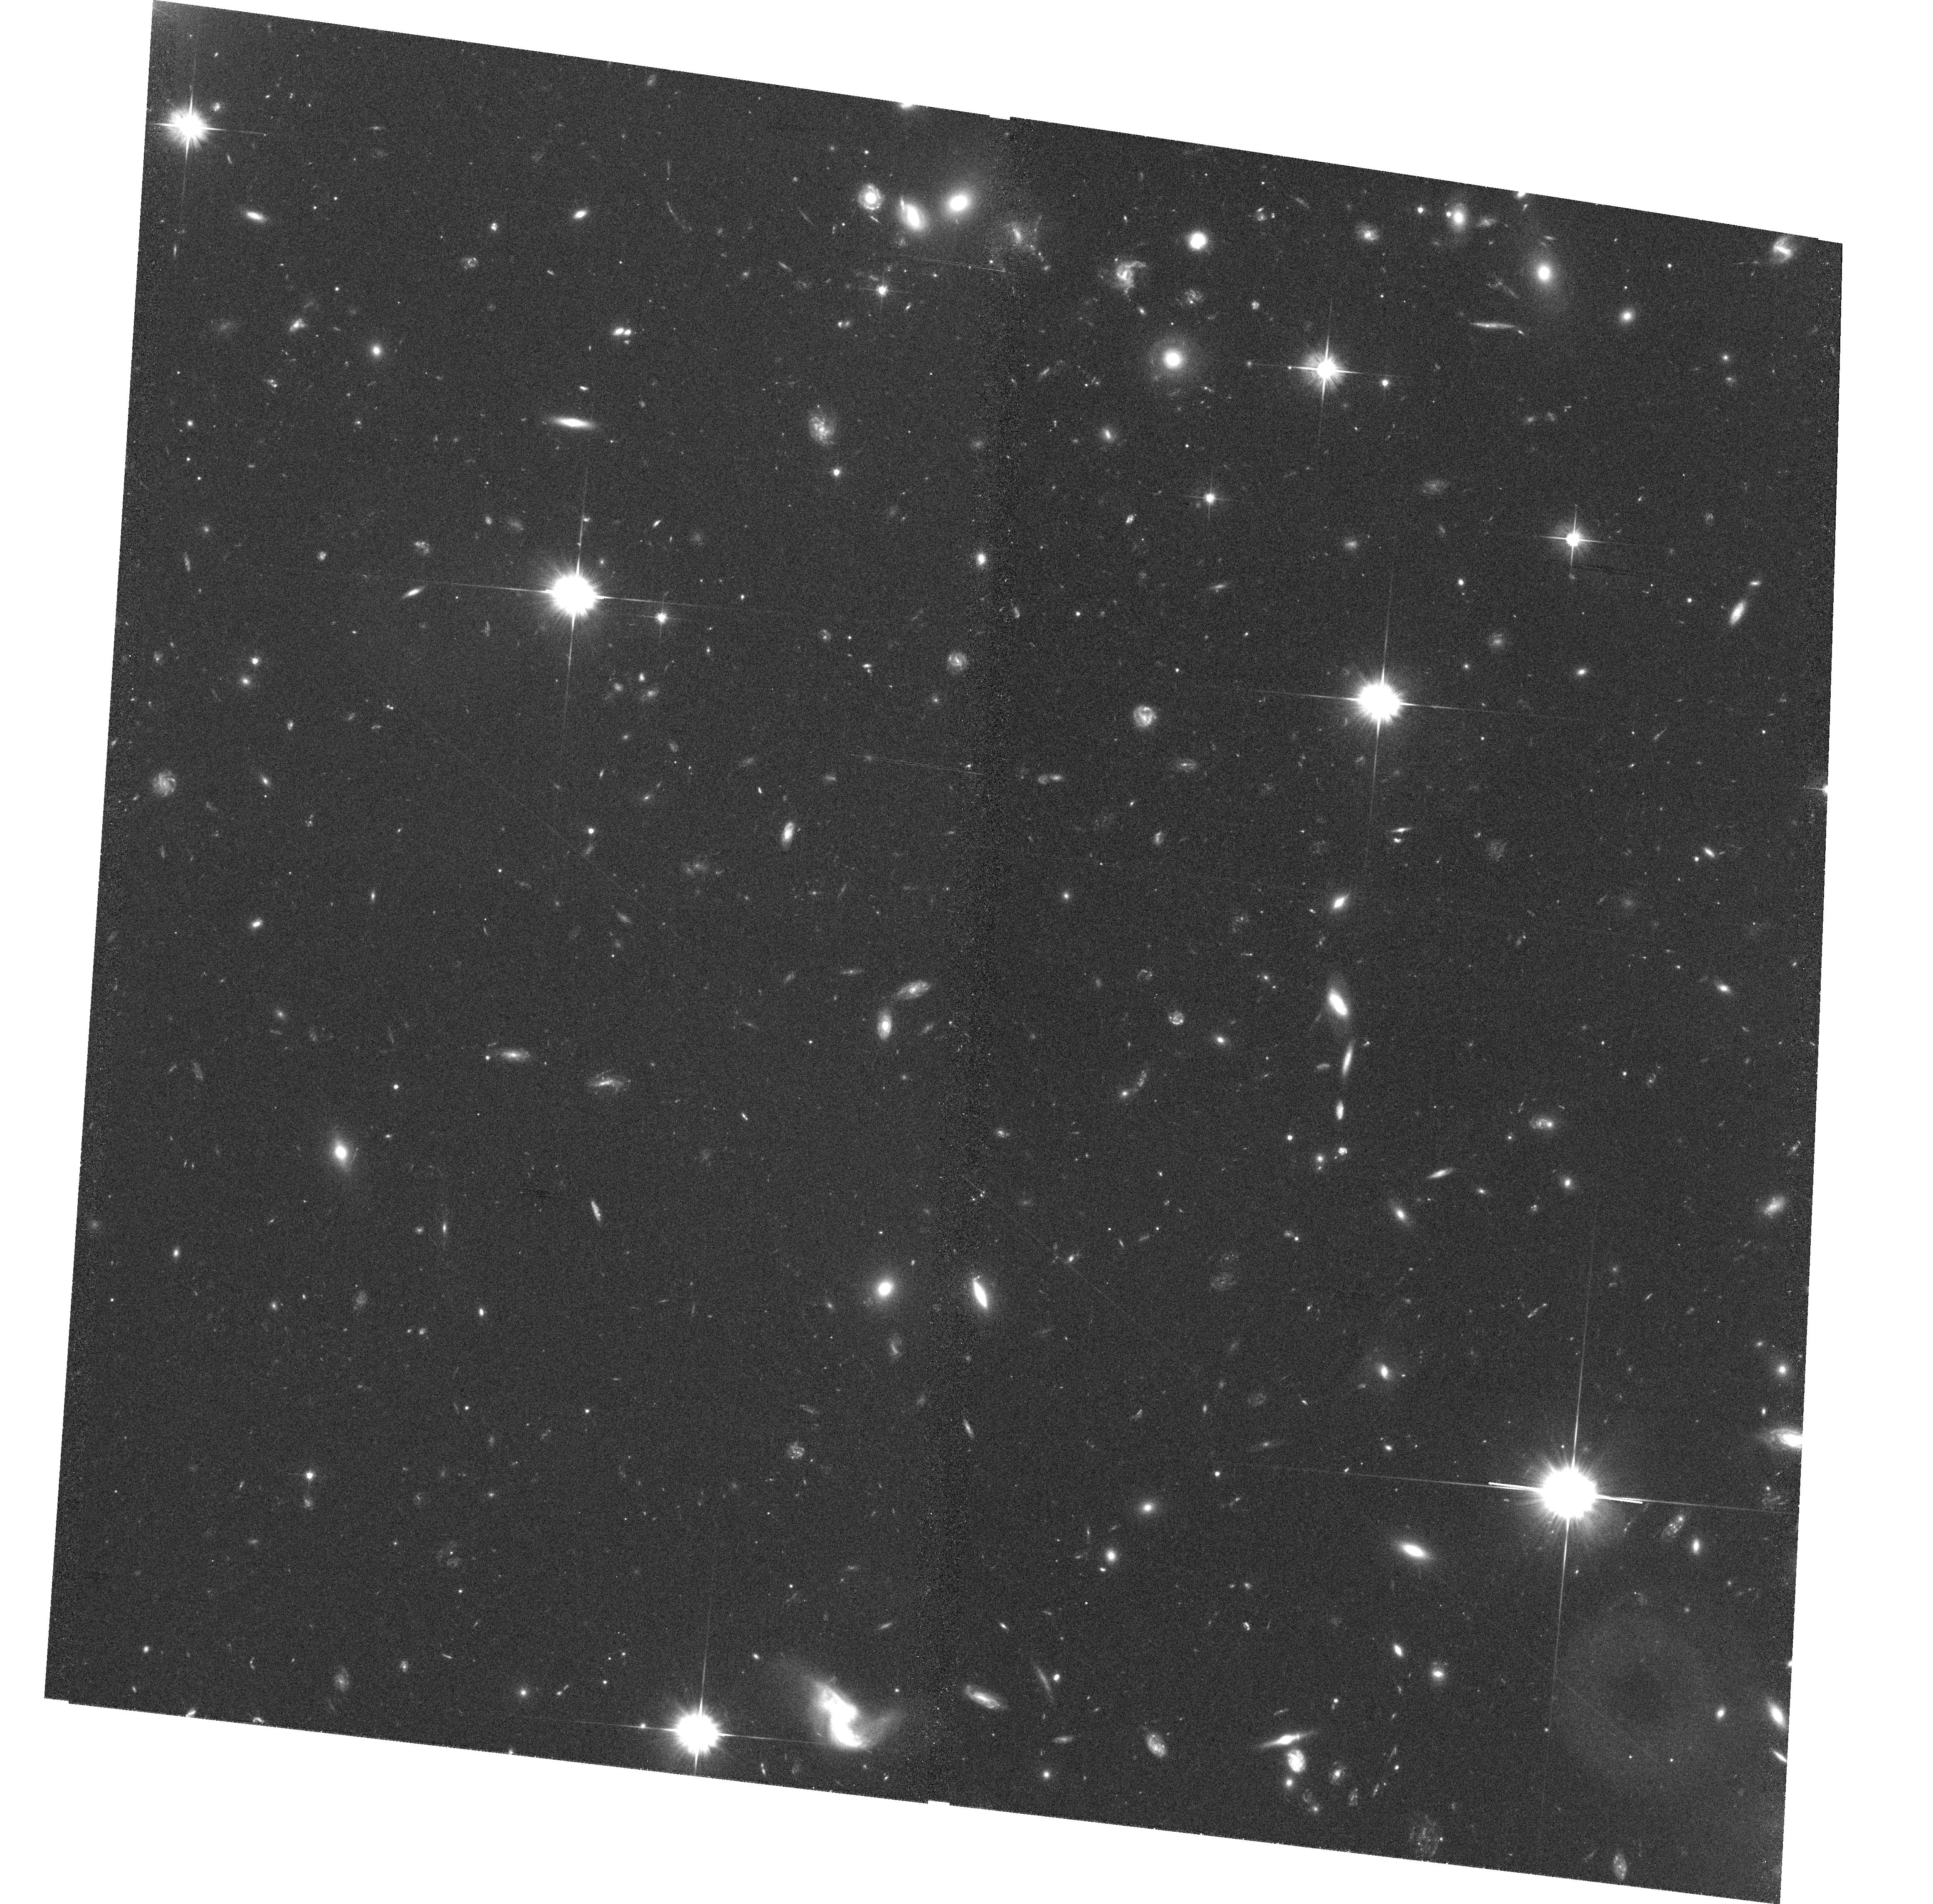
Target: MS2137.3-2353-POS1
Instrument: ACS/WFC
Filter: F606W
Exposure: 37 min
Observation ID: hst_10635_13_acs_wfc_f606w_j9bh13

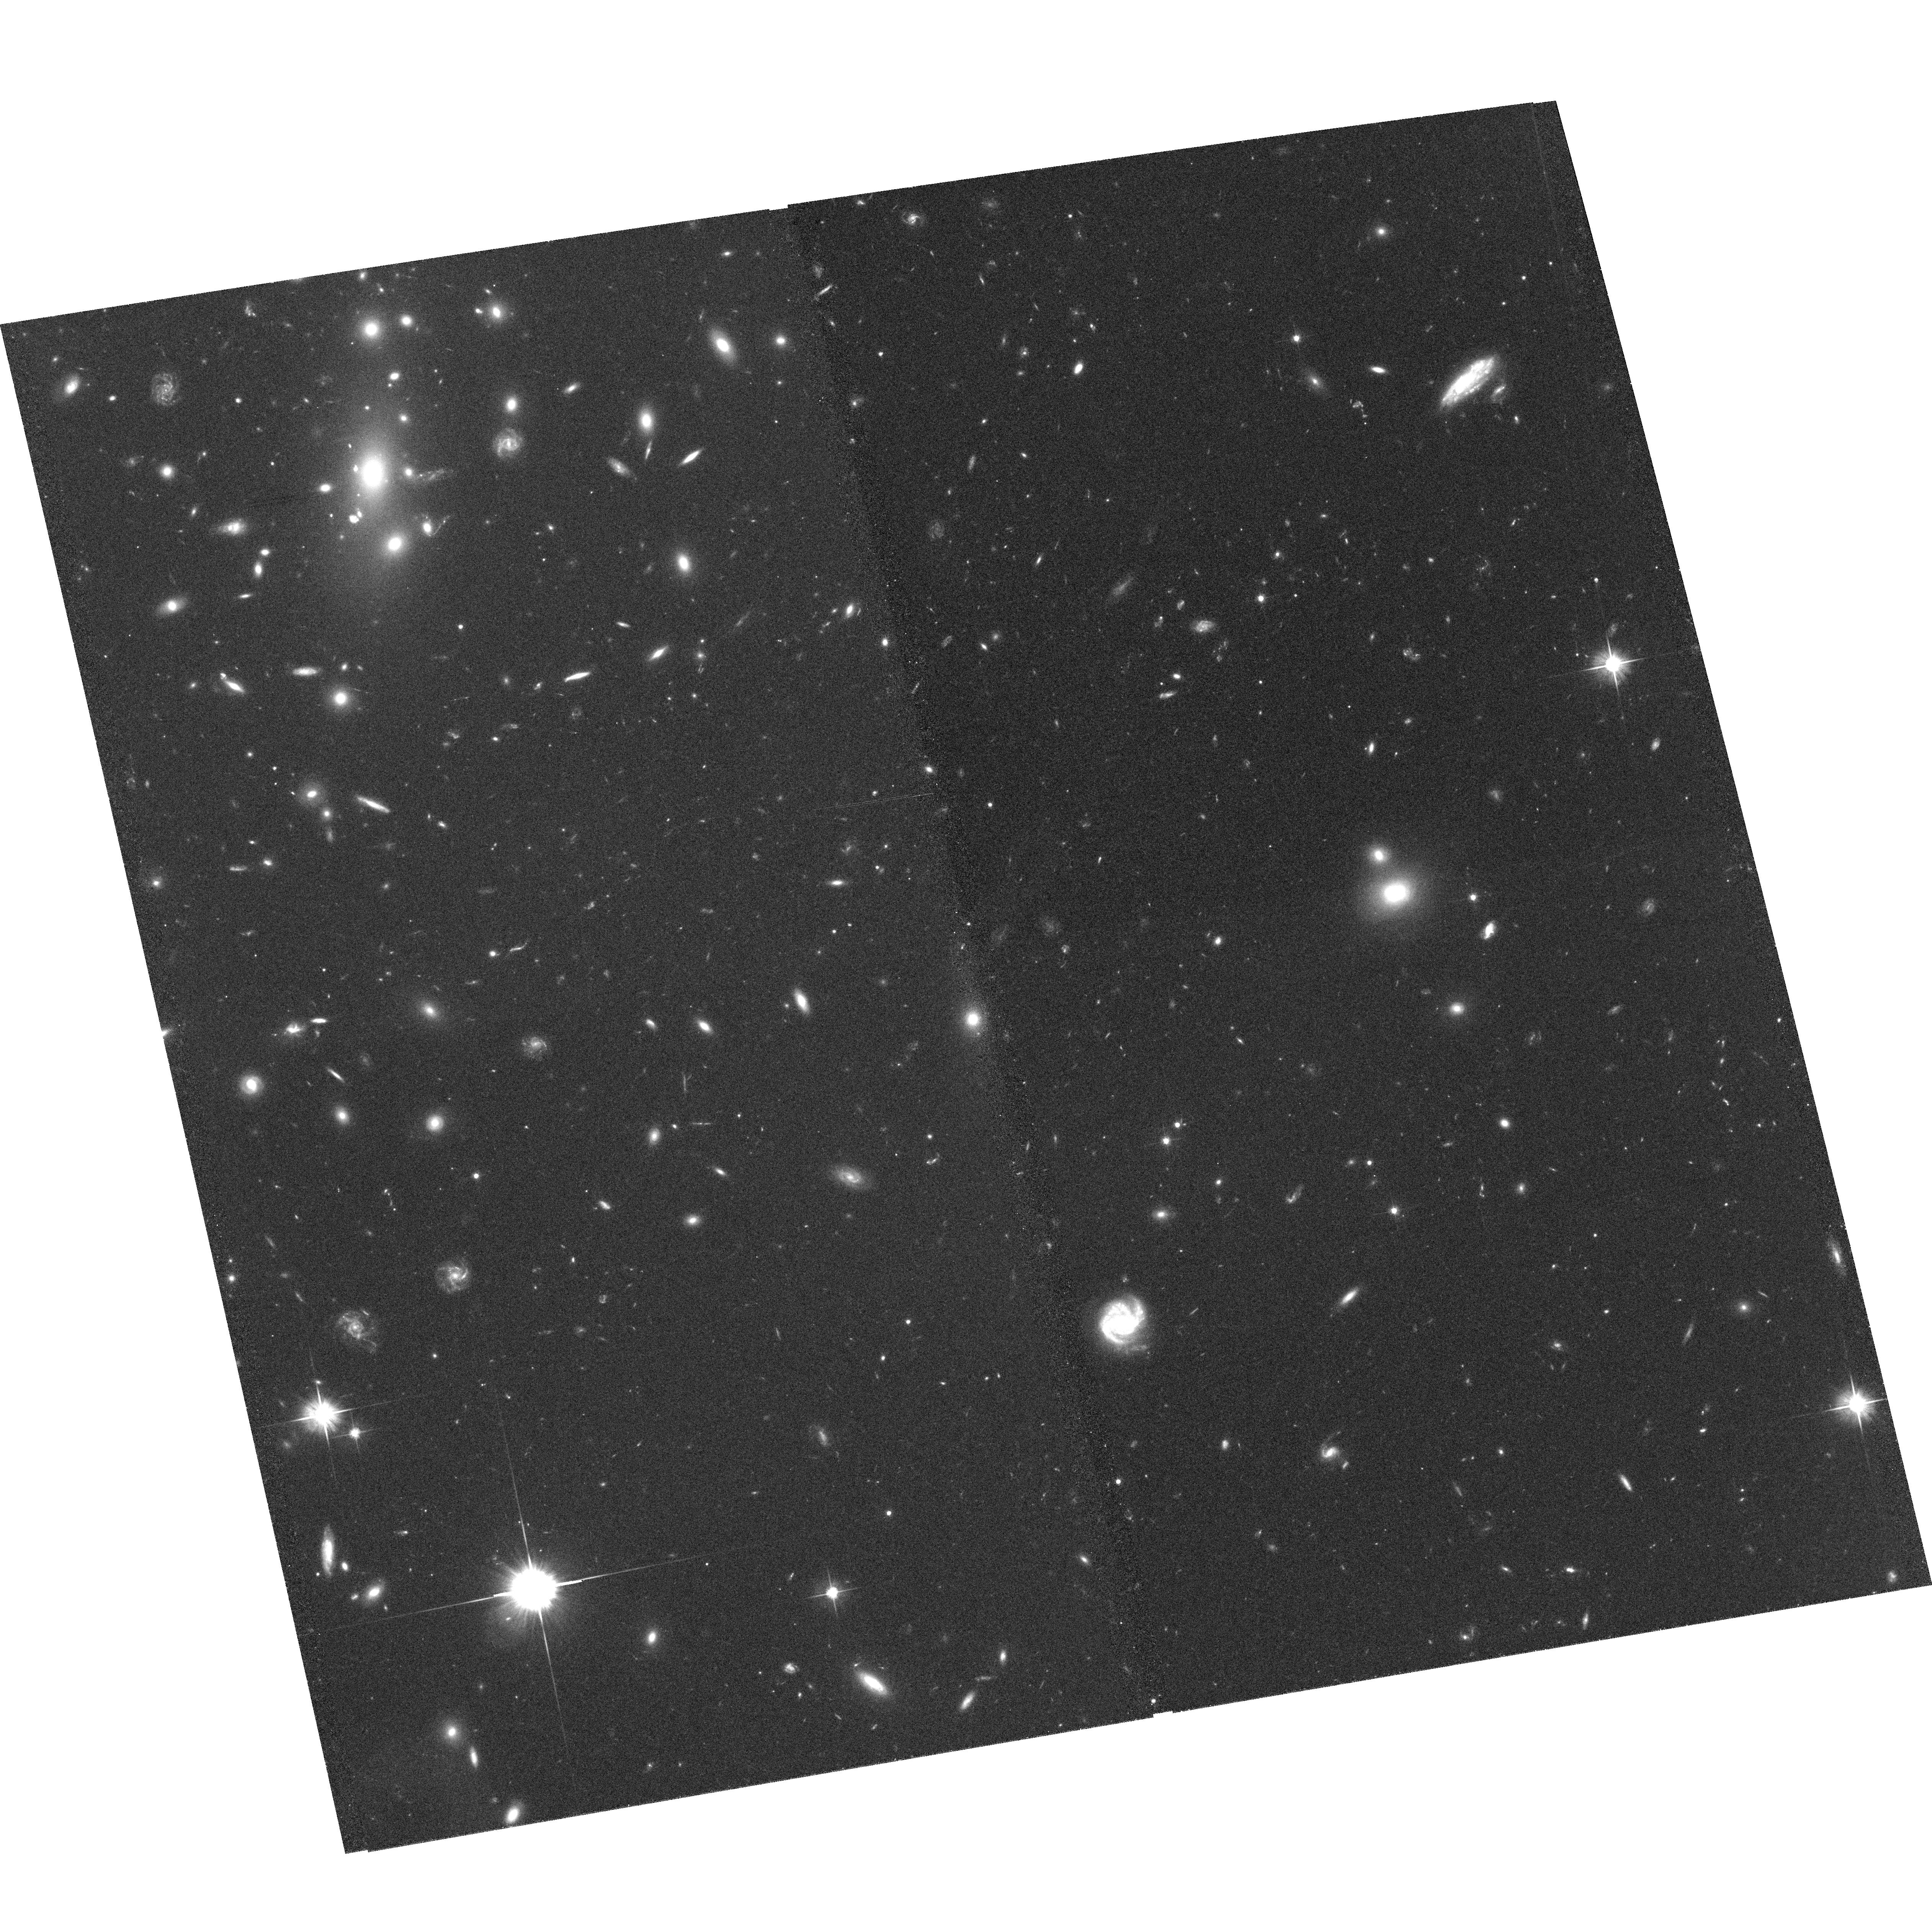
Target: MS1008.1-1224-POS4
Instrument: ACS/WFC
Filter: F606W
Exposure: 37 min
Observation ID: hst_10635_08_acs_wfc_f606w_j9bh08

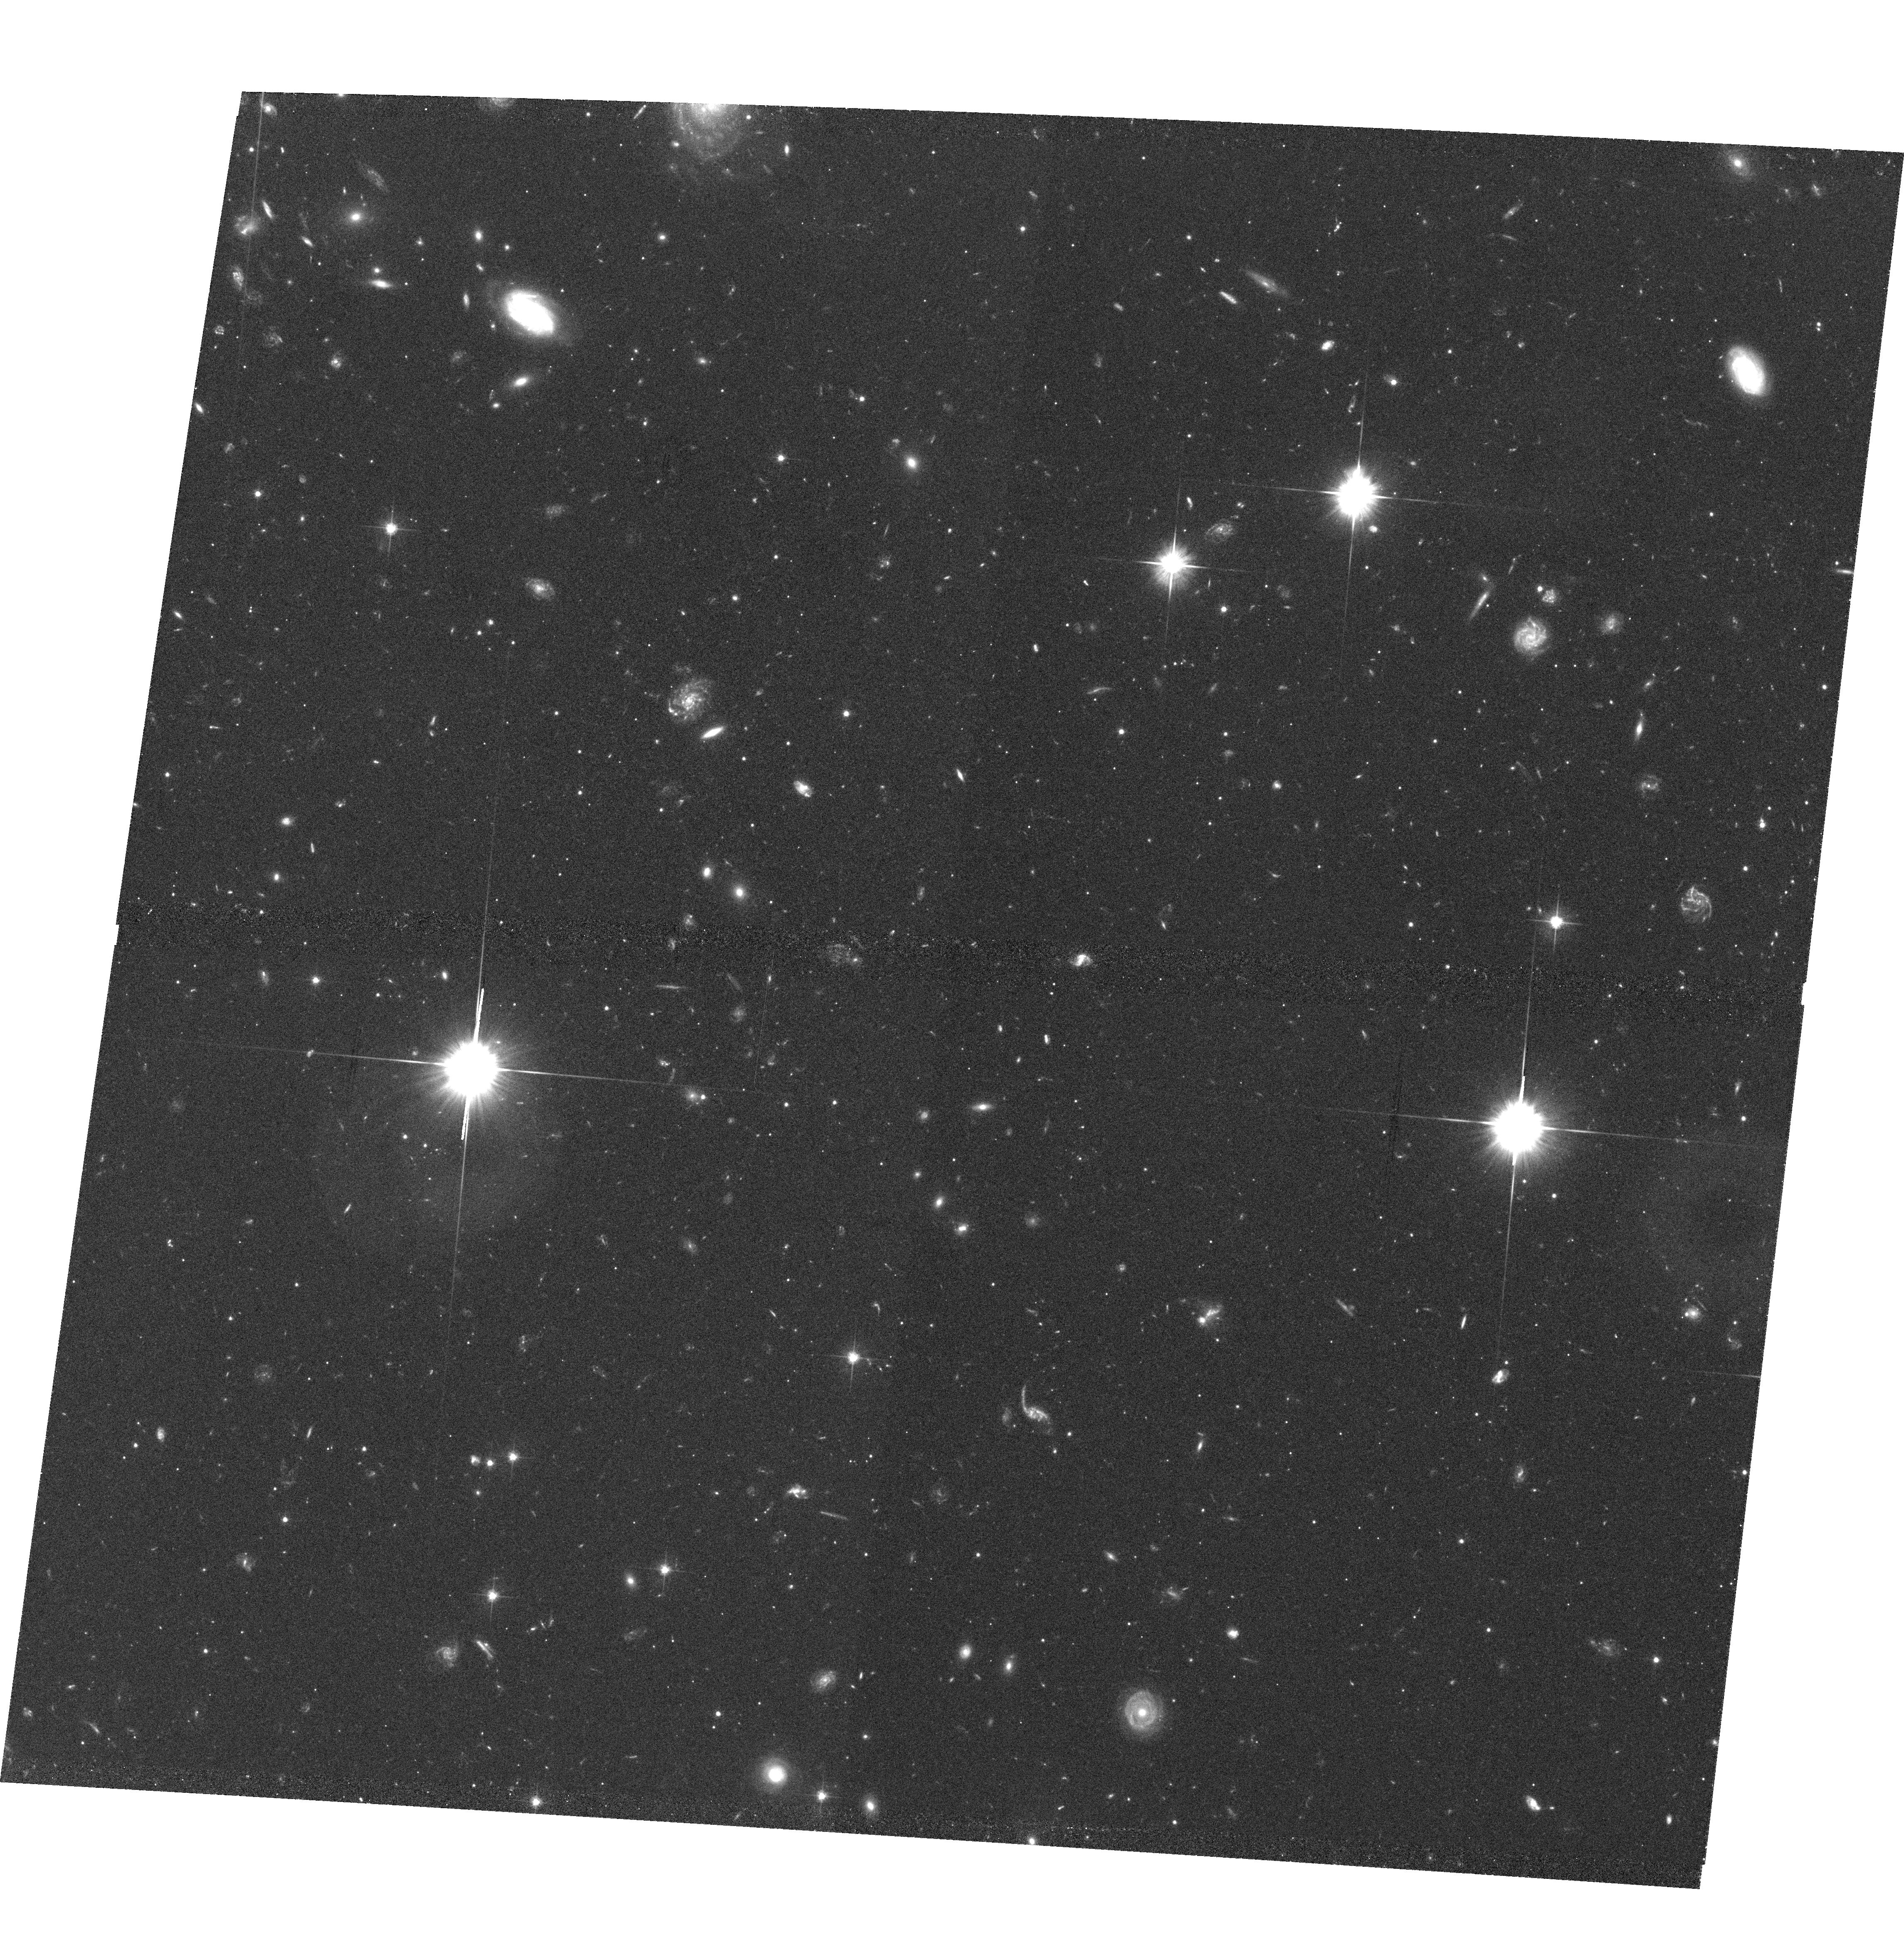
Target: GAL-CLUS-041306-655218
Instrument: ACS/WFC
Filter: F606W
Exposure: 43 min
Observation ID: hst_10635_02_acs_wfc_f606w_j9bh02

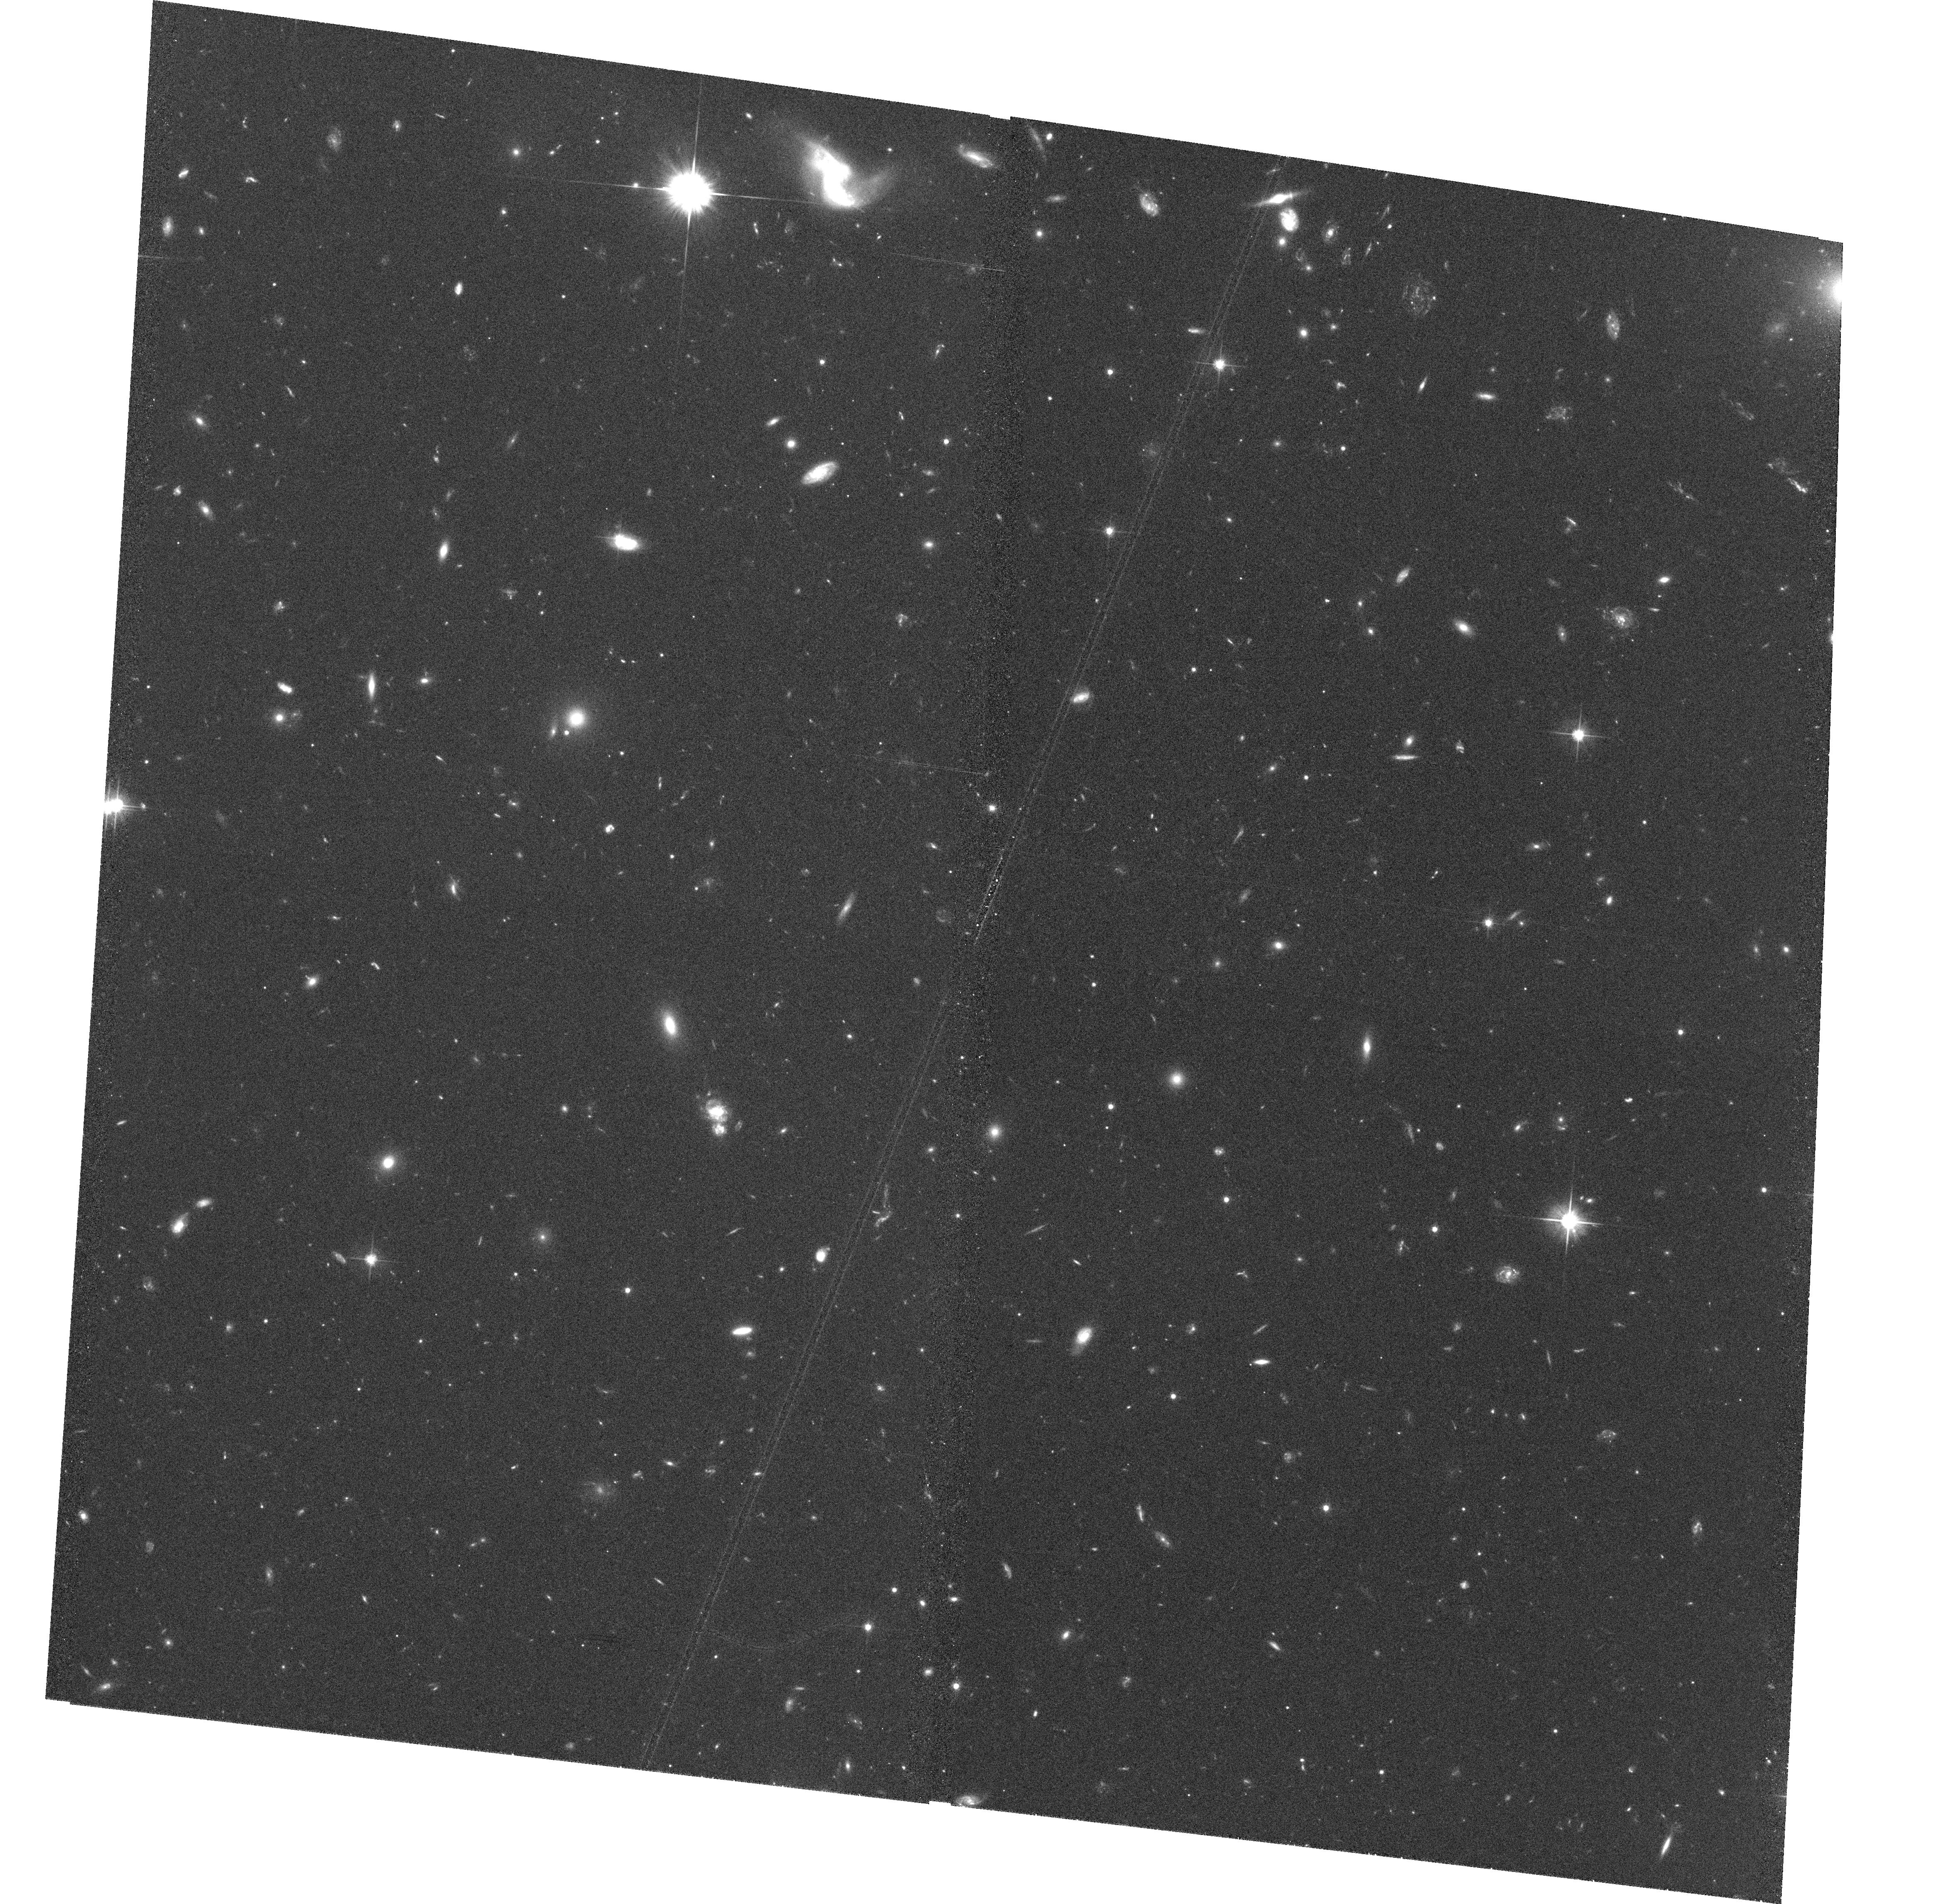
Target: MS2137.3-2353-POS2
Instrument: ACS/WFC
Filter: F606W
Exposure: 37 min
Observation ID: hst_10635_14_acs_wfc_f606w_j9bh14

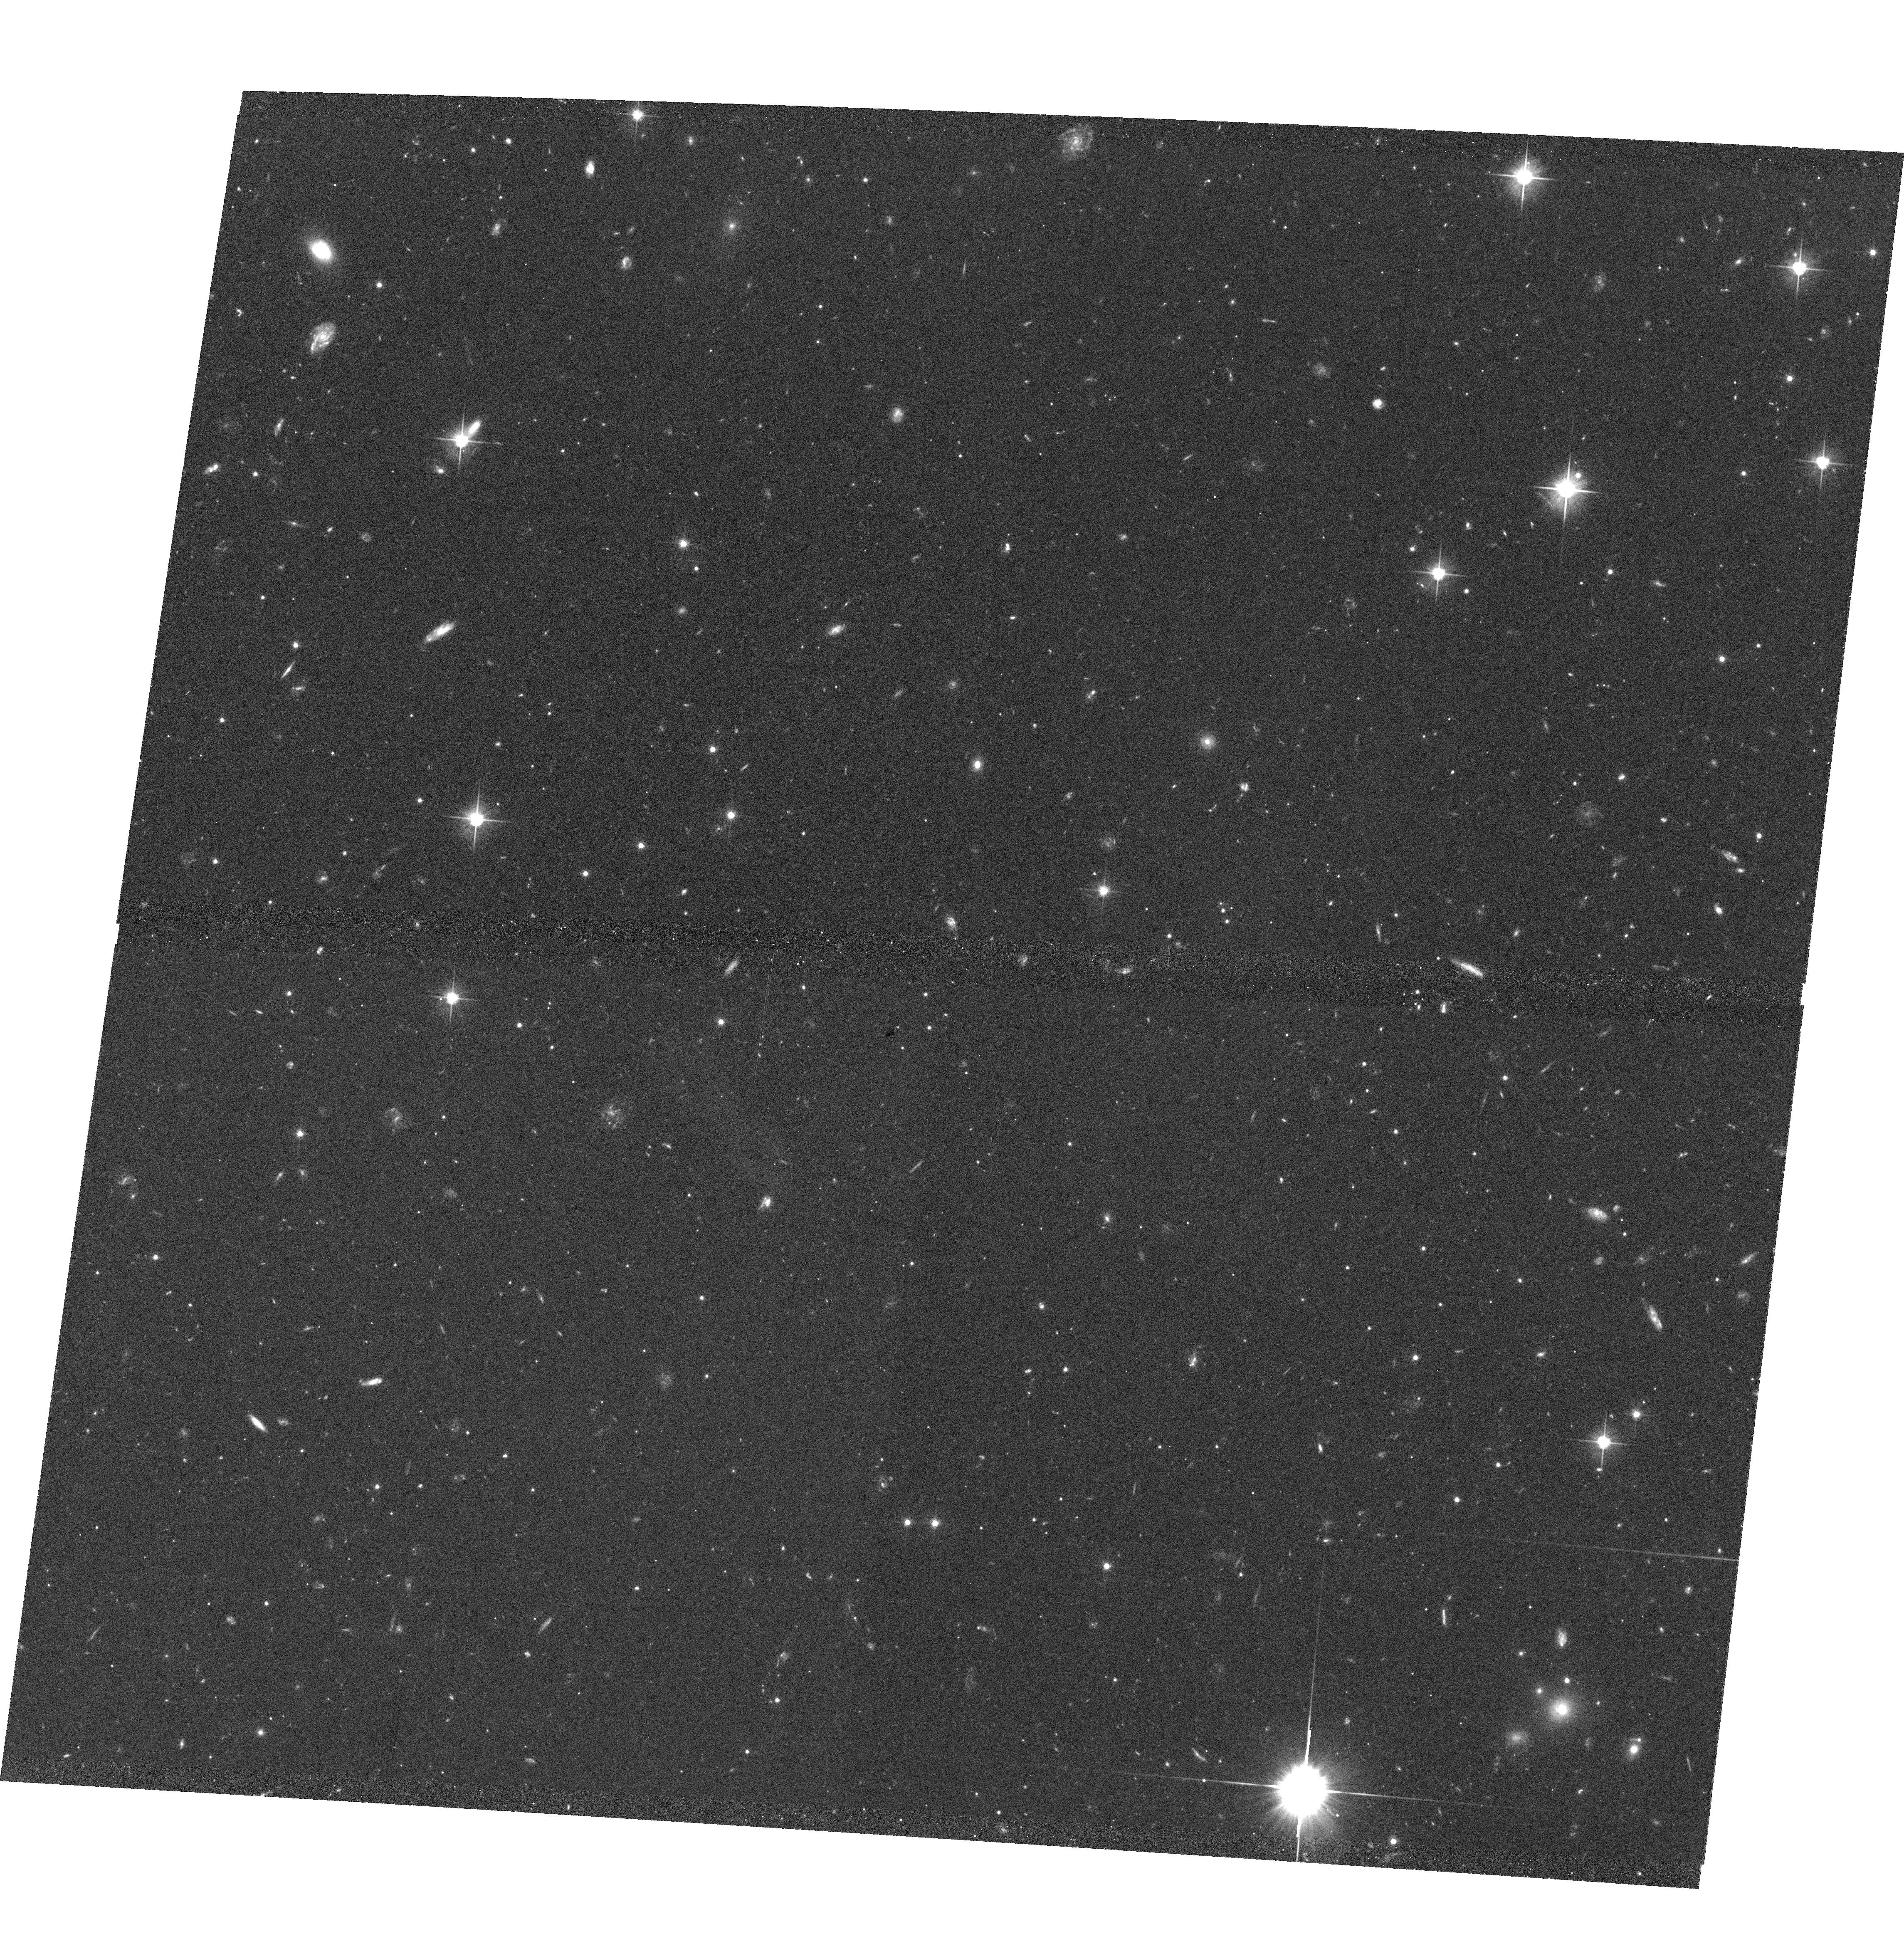
Target: GAL-CLUS-041232-654850
Instrument: ACS/WFC
Filter: F606W
Exposure: 43 min
Observation ID: hst_10635_03_acs_wfc_f606w_j9bh03

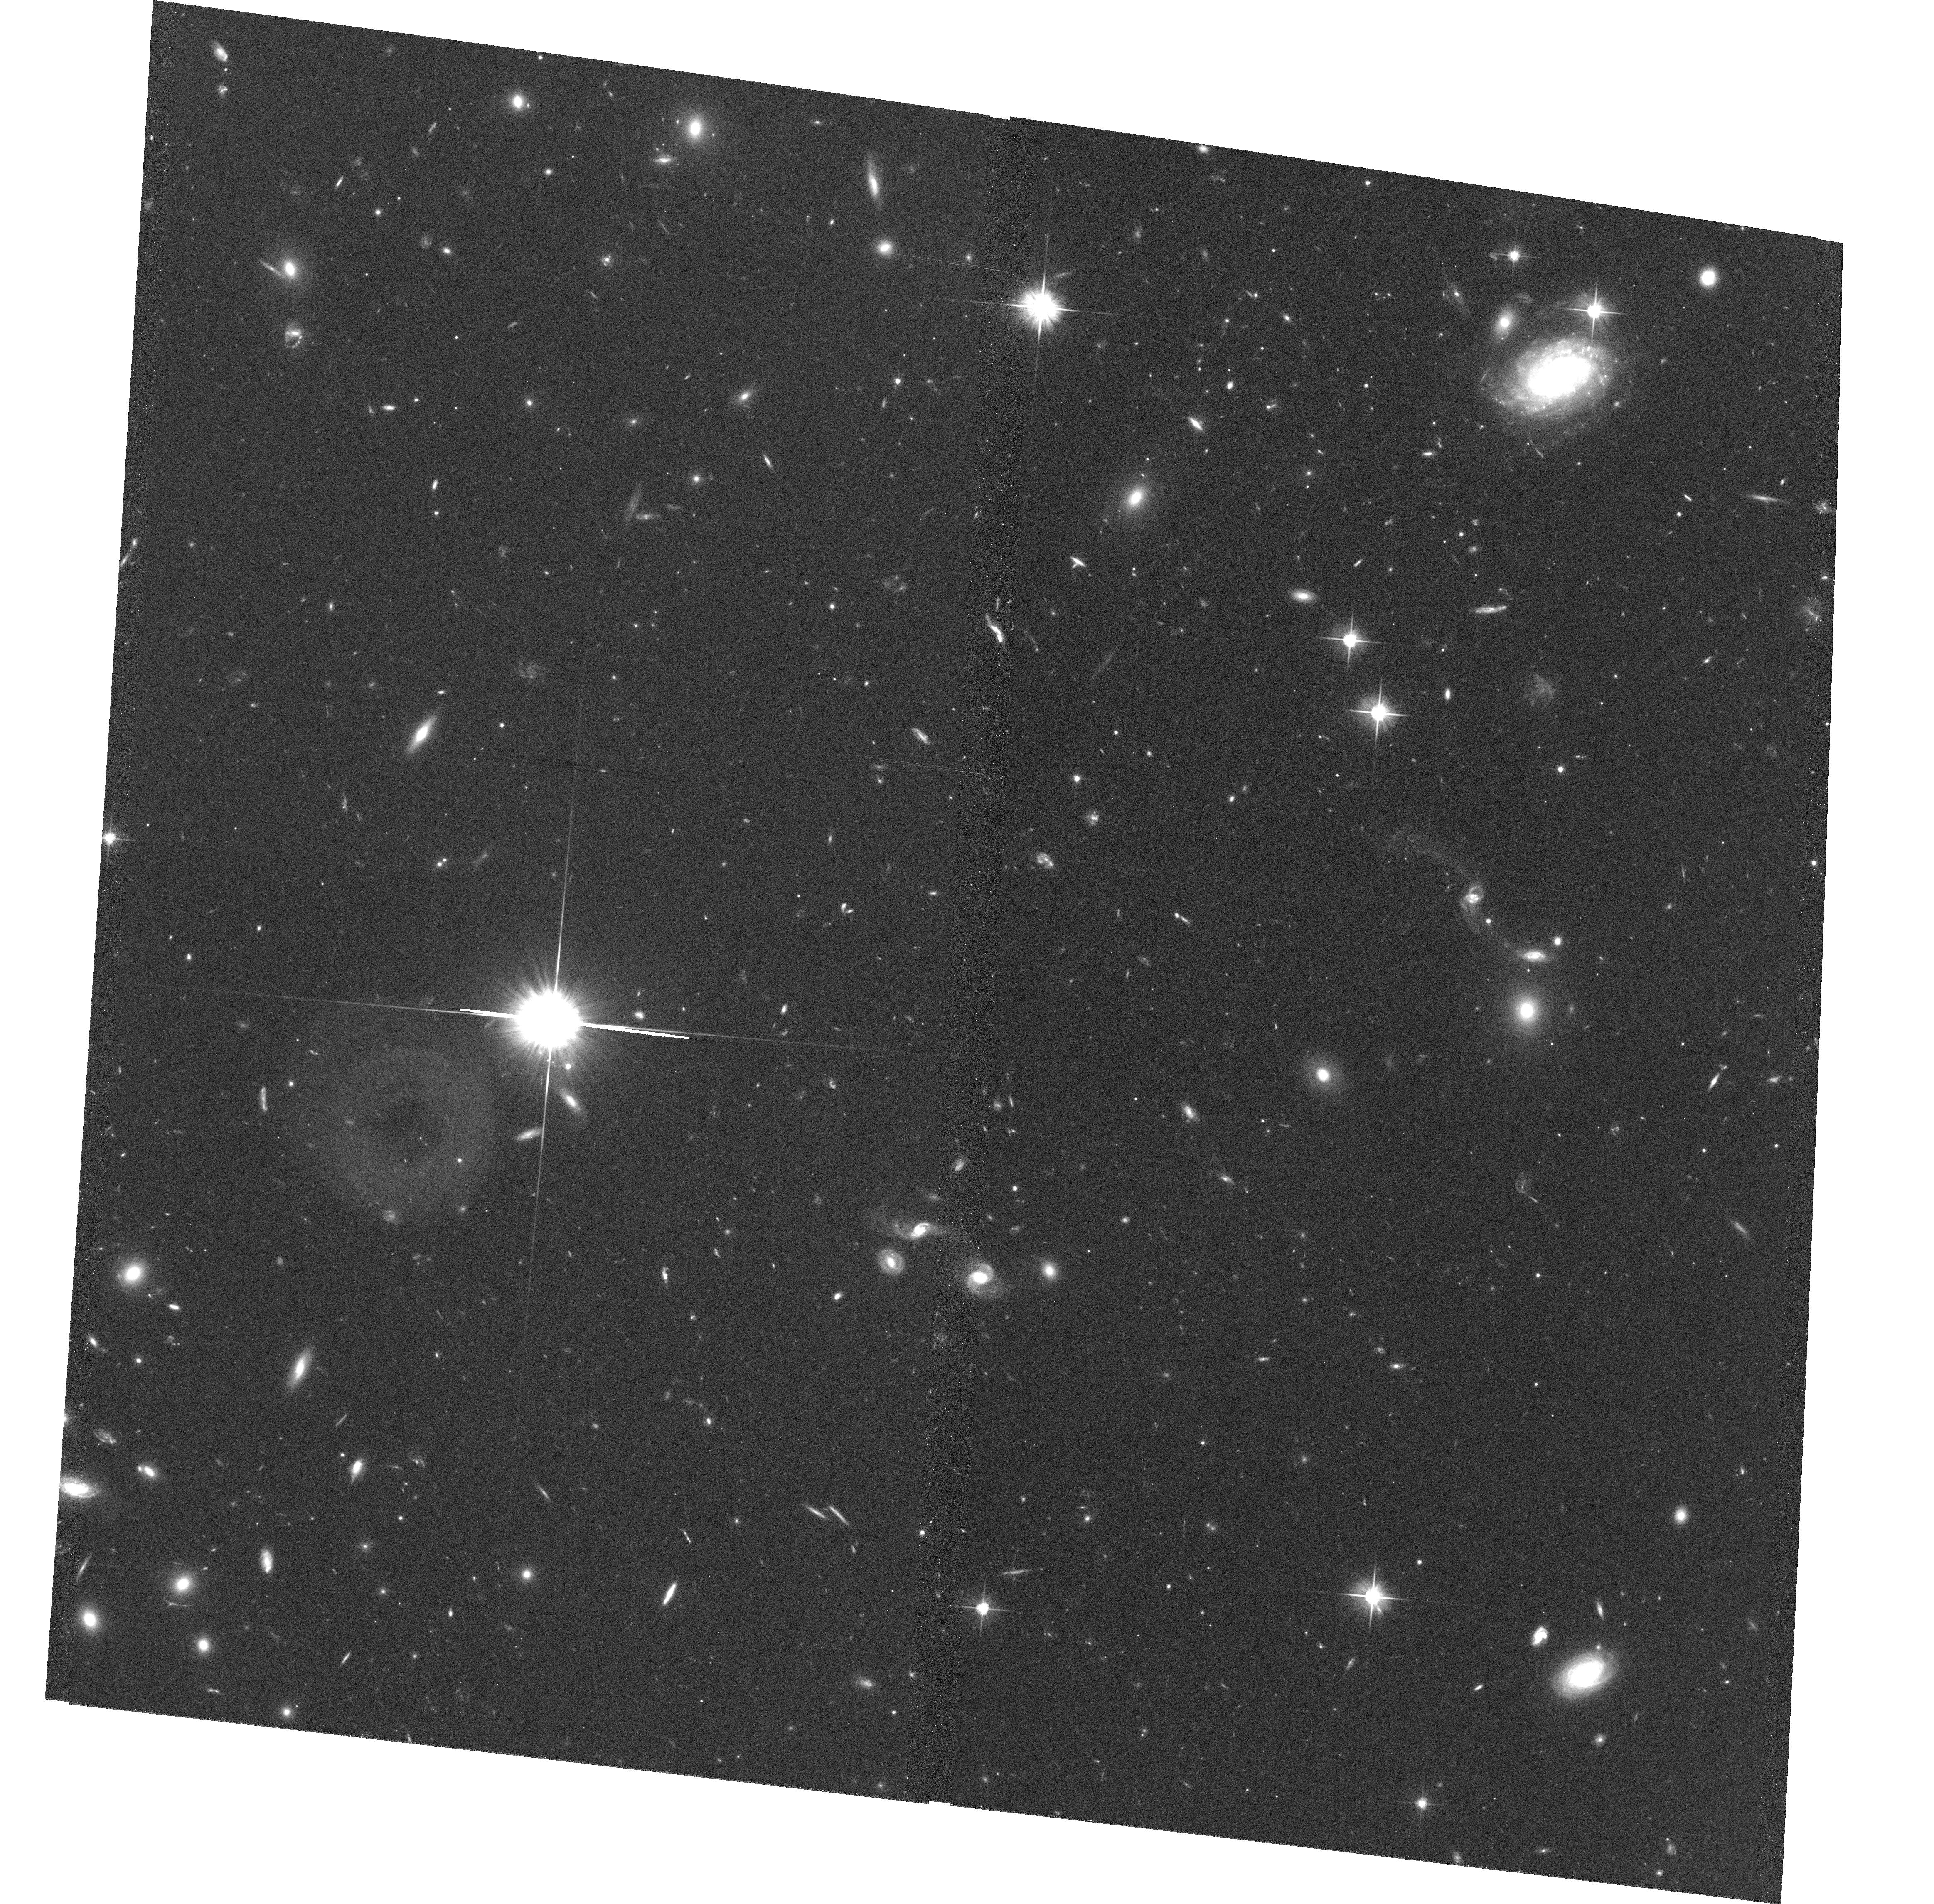
Target: MS2137.3-2353-POS4
Instrument: ACS/WFC
Filter: F606W
Exposure: 37 min
Observation ID: hst_10635_16_acs_wfc_f606w_j9bh16

Galaxy Transformation as probed by Morphology and Velocity Fields of Distant Cluster Galaxies (PI: Ziegler, Bodo)

We seek to obtain ACS imaging of four distant (0.3<z<0.6) clusters of galaxies within a 6'x6' field covered by a 2x2 mosaic to determine morphological and structural parameters of late-type galaxies. We specifically concentrate on peculiarities indicative of past or ongoing interaction processes. The ~90 target galaxies have been (Period74) or will be (P75) observed with 3D-spectroscopy at ESO-VLT yielding 2D-velocity fields with unprecedented spatial coverage and sampling. The good spatial resolution of the ground-based data will be further enhanced by a deconvolution method based on the proposed ACS images. The velocity field and the morphology in restframe-UV light will reveal possible transformation mechanisms affecting not only the stellar populations but also the mass distribution of the galaxies. Additionally, it will be possible to pin down the nature of the interaction (e.g. tidally or ram-pressure induced). This assessment gets supported by our N-body/SPH simulations (including star formation) of different interaction processes that allow the direct comparison of structural and kinematical characteristics at each time step with the observations on an individual basis taking into account all observational constraints for a given galaxy. All together, we will be able to explore the relative efficiency of the various proposed transformation phenomena. In the case of non-disturbed spirals, a rotation curve can be extracted from the full 2D velocity field with unprecedented quality, from which the maximum rotation speed can be derived with high confidence. In combination with accurate size and luminosity determinations from the ACS images, we will be able to establish the Tully-Fisher and Fundamental Plane relations of cluster spiral members at cosmological epochs. At these distances cluster assembly is predicted to peak and we can probe the galaxies' luminosity, size and mass evolution with robust methods. Together with our already existing sample of ~200 distant (z<=1) spiral galaxies in the field, we will put strong constraints on current theories of galaxy formation and evolution in different environments.